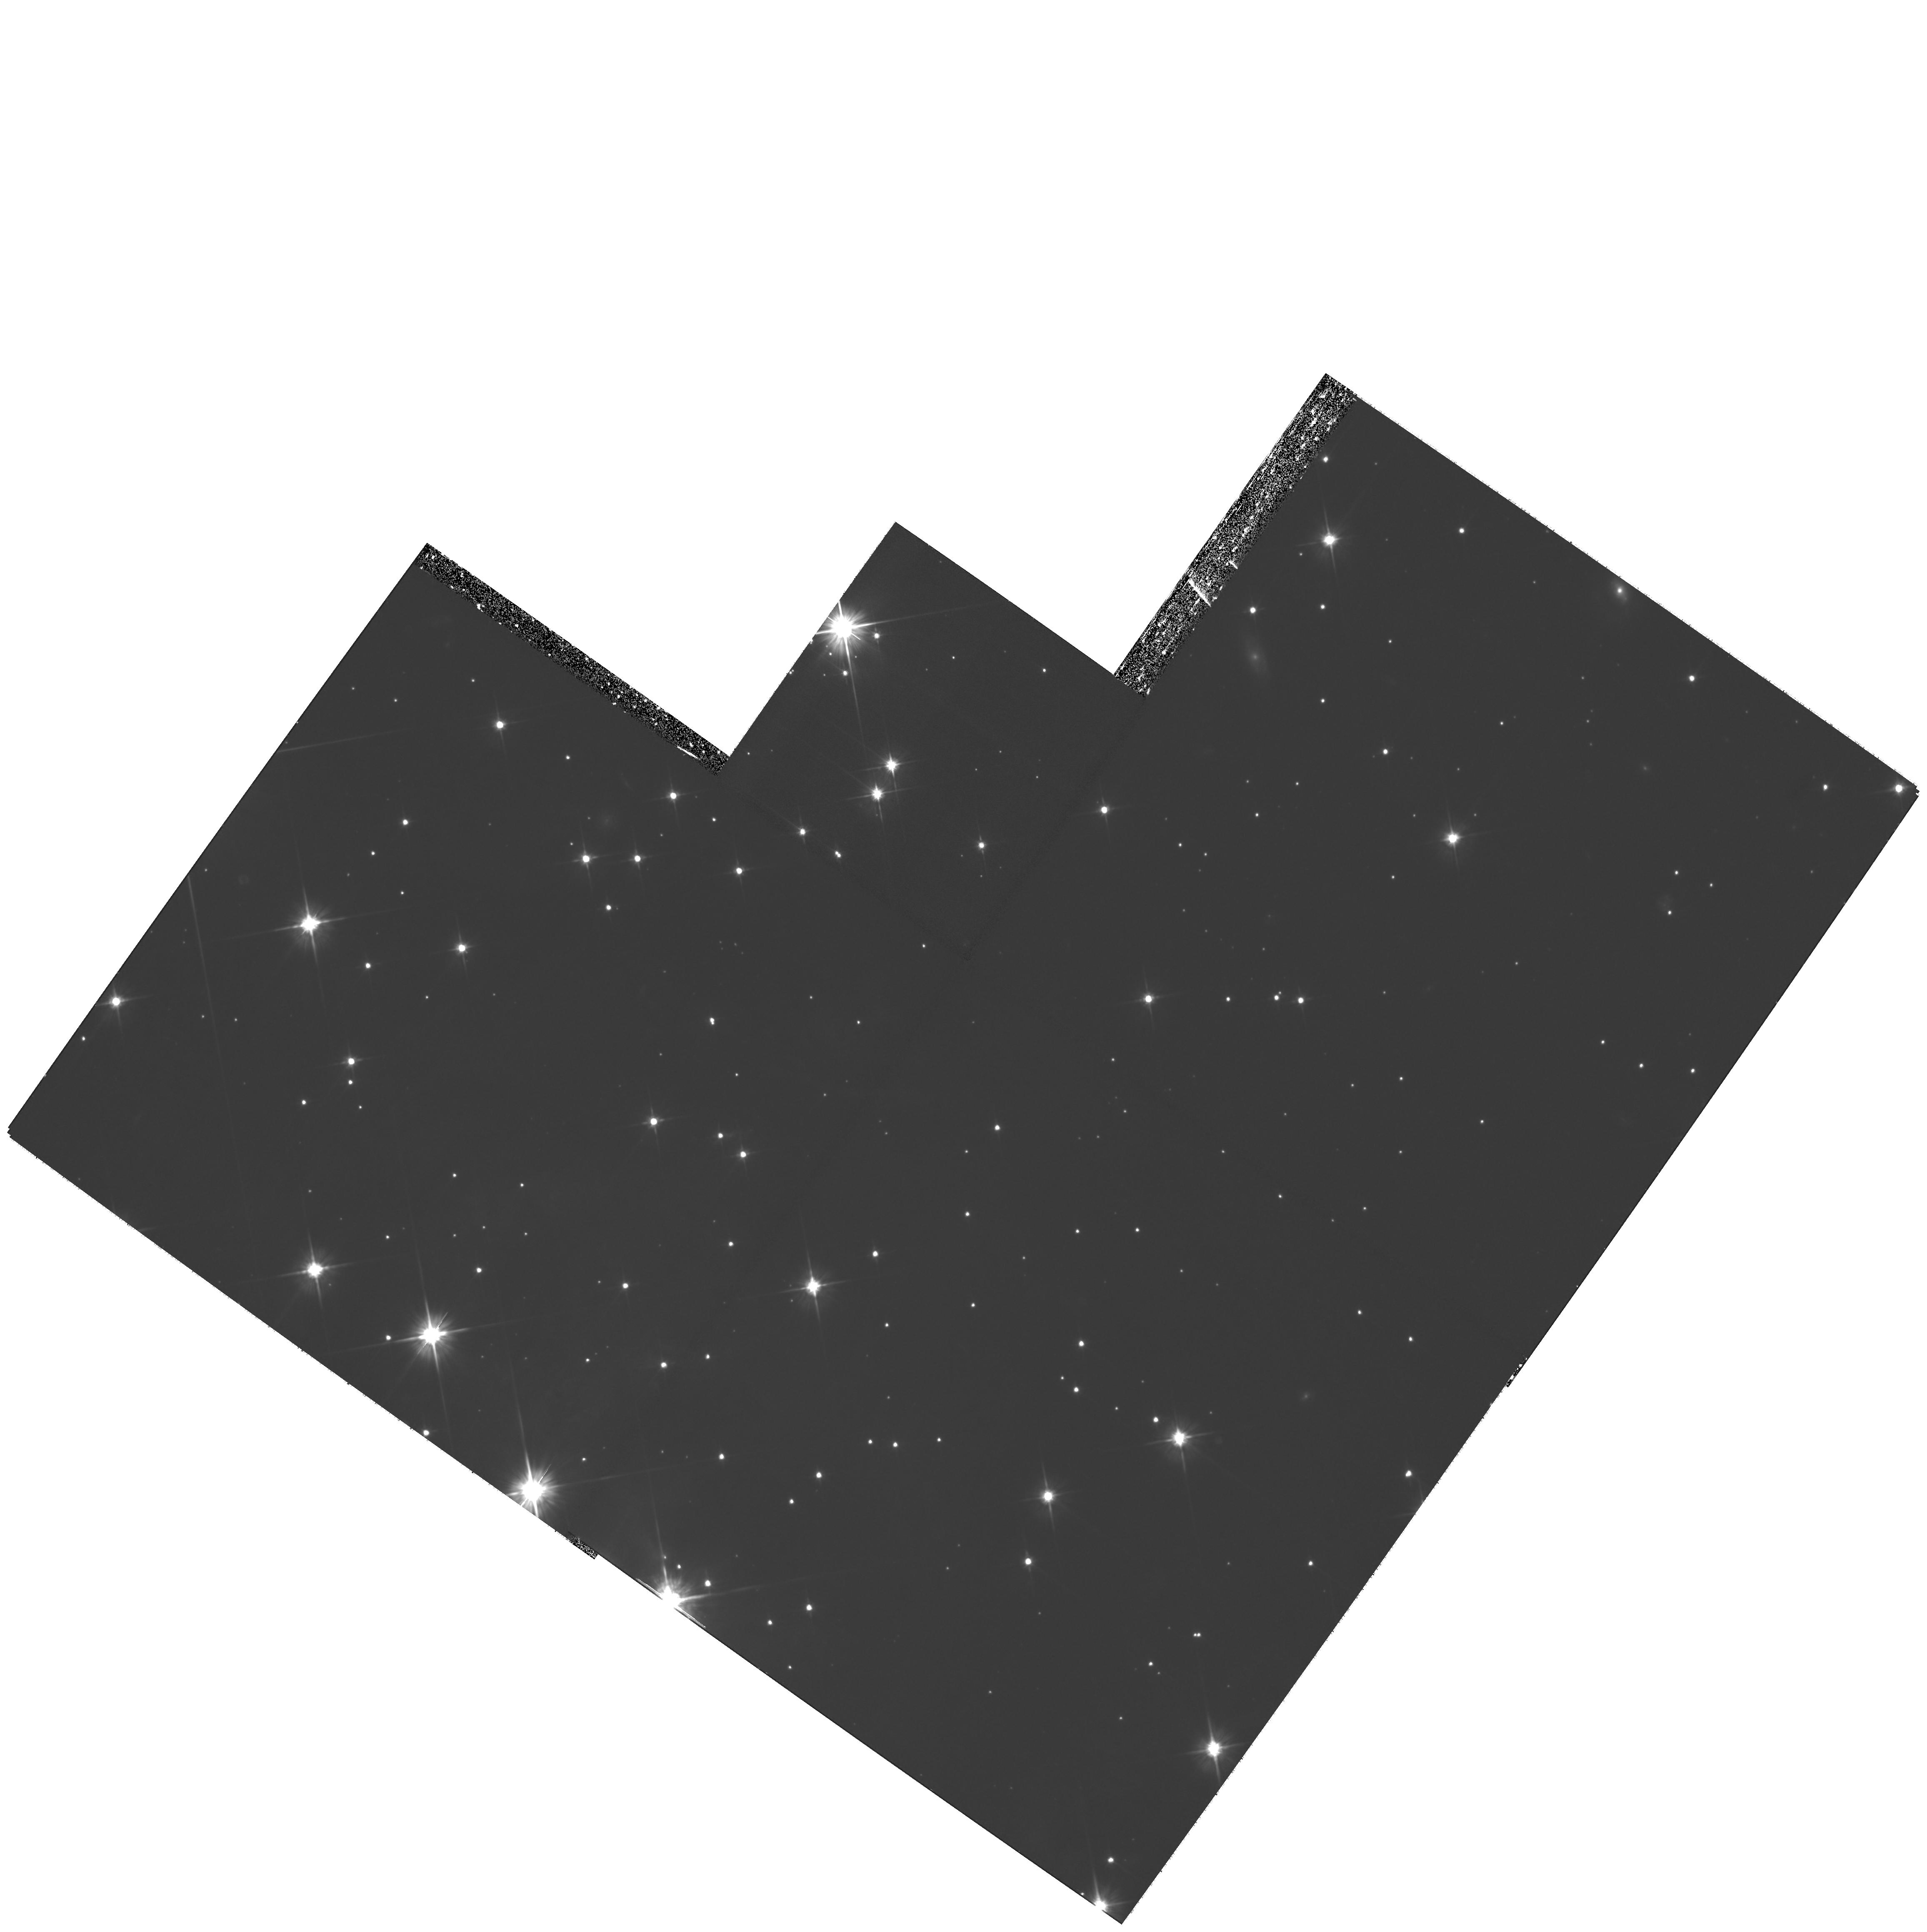
Target: V838-MON-ECHO-COPY
Instrument: WFPC2/PC
Filter: F606W
Exposure: 4.3 h
Observation ID: hst_11968_02_wfpc2_pc_f606w_ub9v02

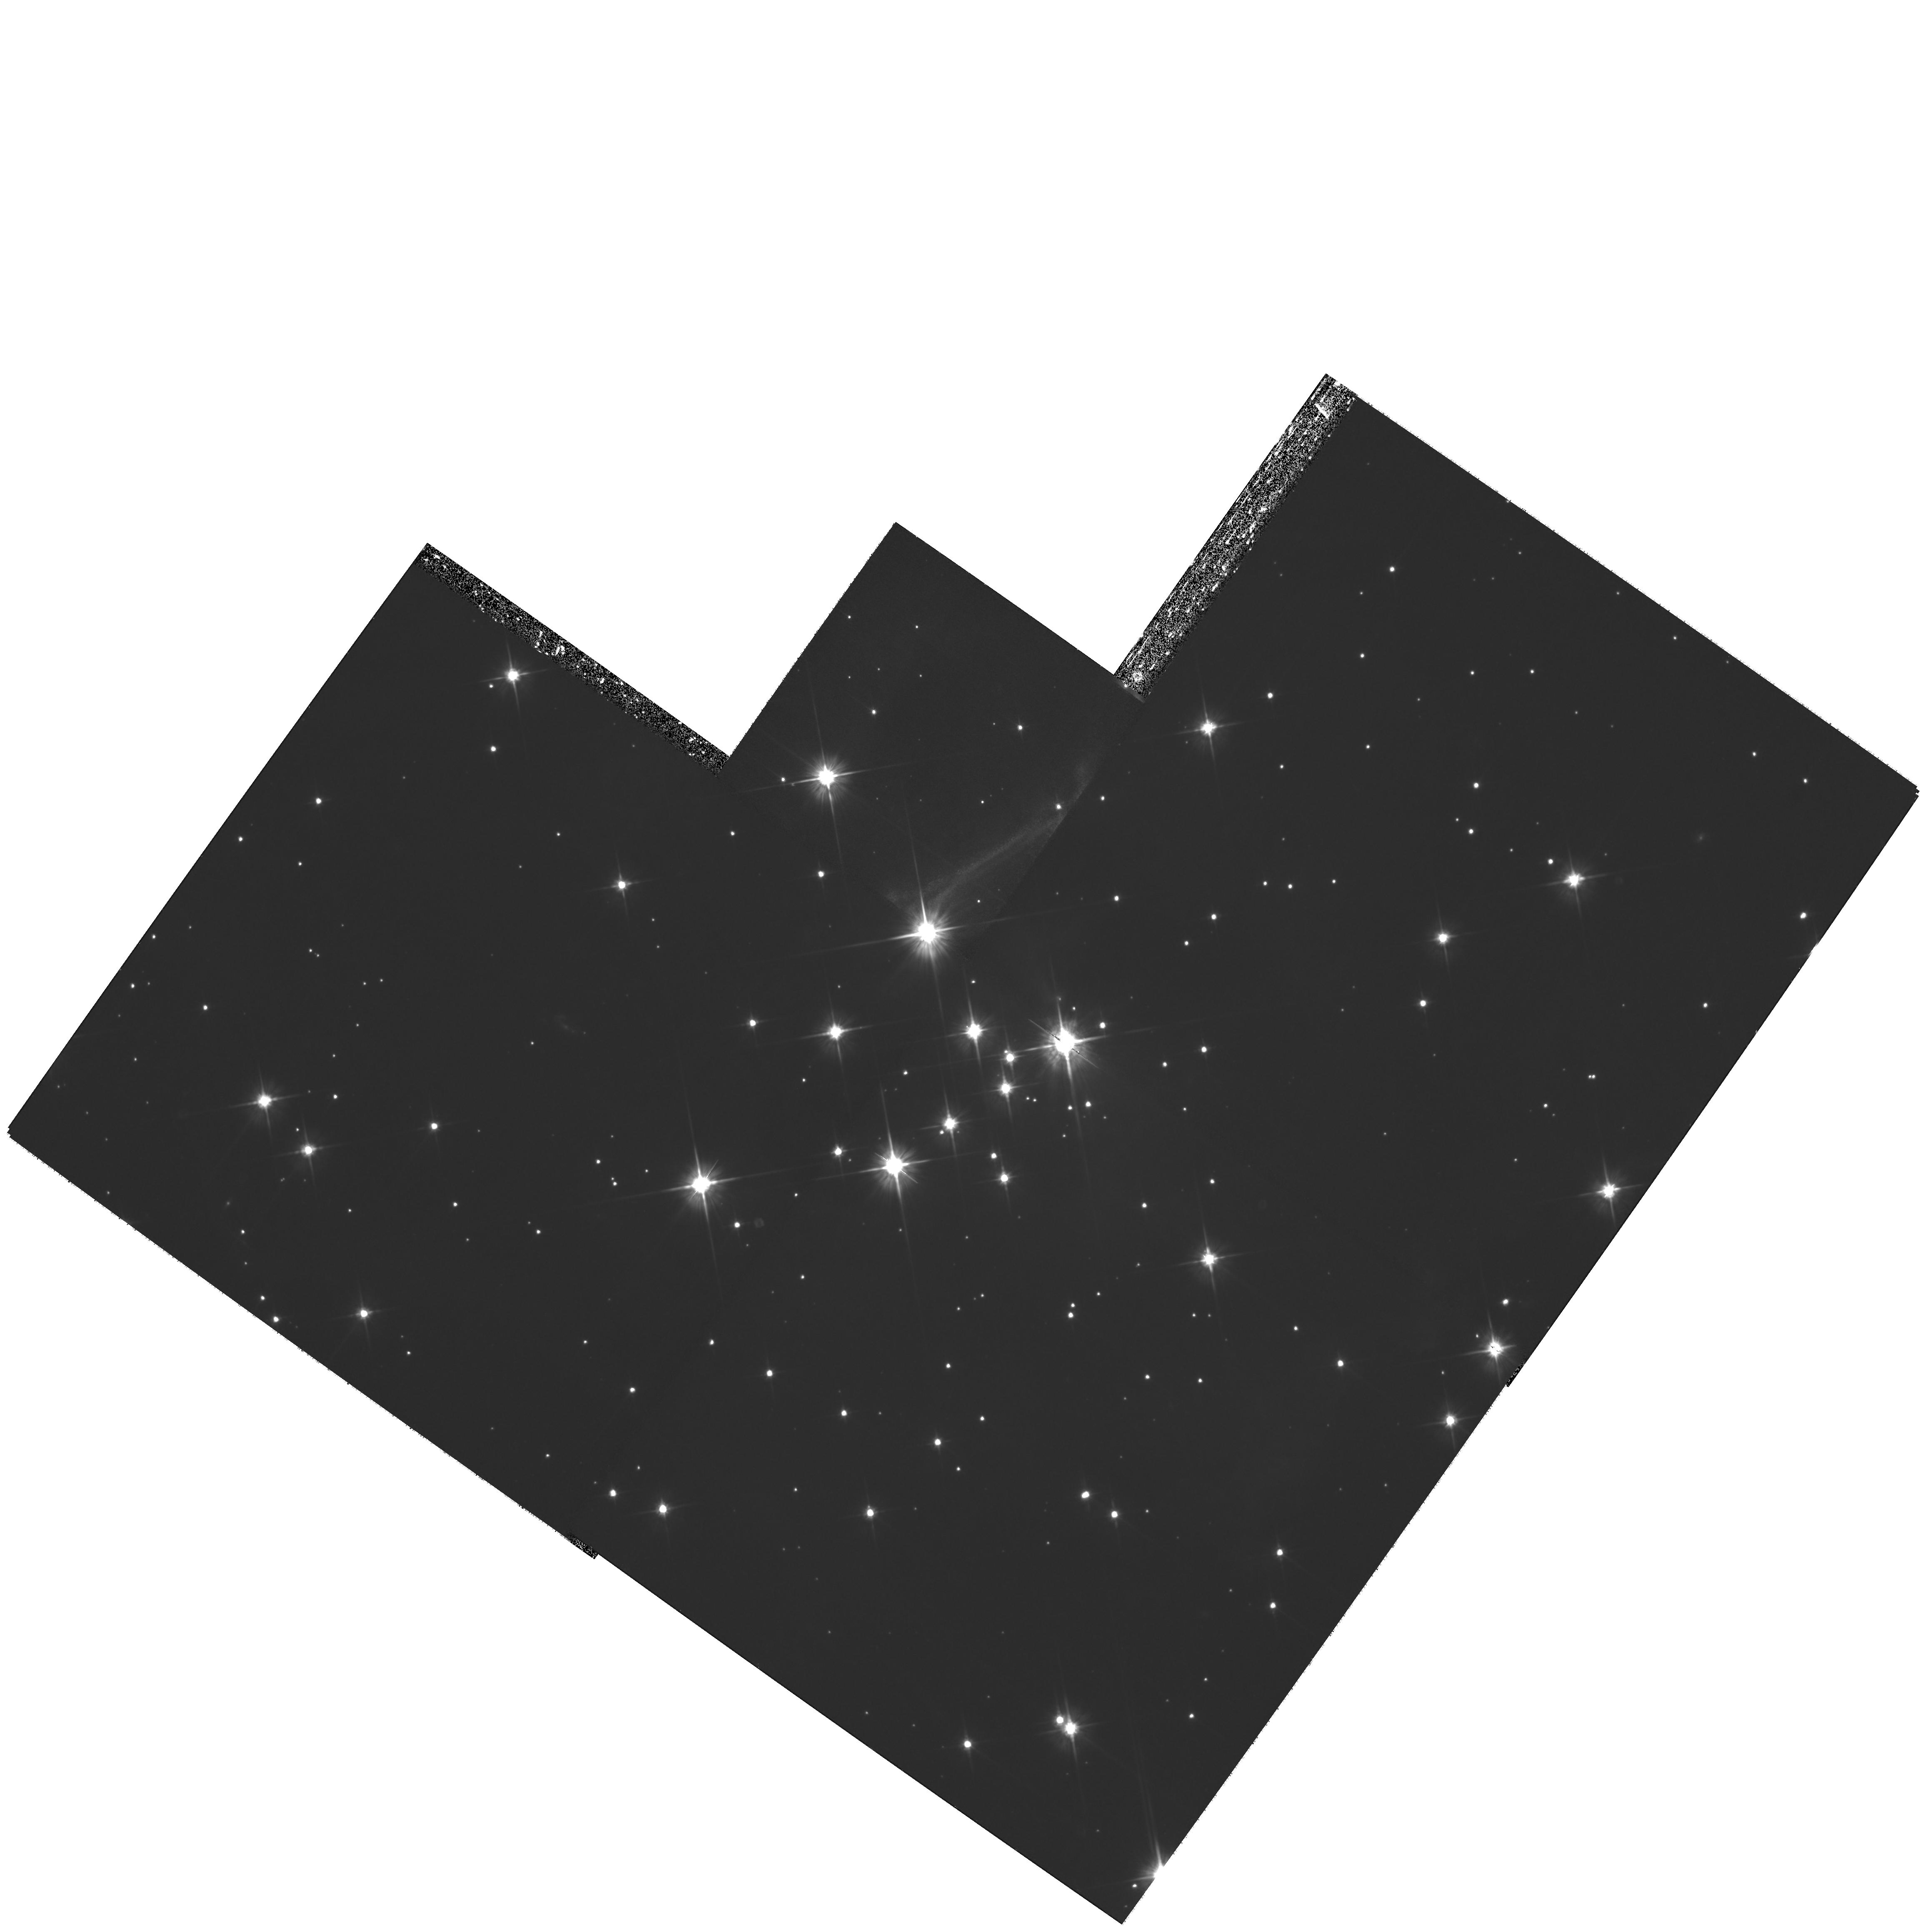
Target: V838-MON-ECHO-COPY
Instrument: WFPC2/PC
Filter: F606W
Exposure: 4.3 h
Observation ID: hst_11968_01_wfpc2_pc_f606w_ub9v01

The Light Echoes around V838 Monocerotis: Cycle 16 DD (PI: Bond, Howard)

This is a DD program in which we propose to obtain WFPC2 imaging of the light echo around V838 Mon in late 2008 or early 2009. We were awarded Cycle 17 time to image the echo with ACS at 2 epochs (3+4 orbits). To obtain data of similar quality with WFPC2 requires 7 orbits at 2 different pointings. Because of the SM4 delay, we are therefore requesting a 14-orbit DD program for Cycle 16, leaving the Cycle 17 allocation unchanged for continued monitoring of the event in late 2009 and 2010. V838 Monocerotis, which burst upon the astronomical scene in early 2002, is a completely unanticipated new object. It underwent a large-amplitude and very luminous outburst, during which its spectrum remained that of an extremely cool supergiant. A rapidly evolving set of light echoes around V838 Mon was discovered soon after the outburst, quickly becoming the most spectacular display of the phenomenon yet seen. These light echoes provide the means to accomplish three unique types of measurements based on continued HST imaging: (1) study MHD turbulence at high resolution and in 3 dimensions; (2) construct the first unambiguous and fully 3-D map of a circumstellar dust envelope; (3) study dust physics in a unique setting where the spectrum and light curve of the illumination, and the scattering angle, are unambiguously known. We have also used our HST data to determine the distance to V838 Mon through a novel geometric technique. Because of the extreme rarity of light echoes, this program of regular monitoring provides the only opportunity to achieve such results during the HST lifetime. We propose WFPC2 imaging in late 2008/early 2009, in order to continue the mapping of the circumstellar dust and to accomplish the other goals listed above.